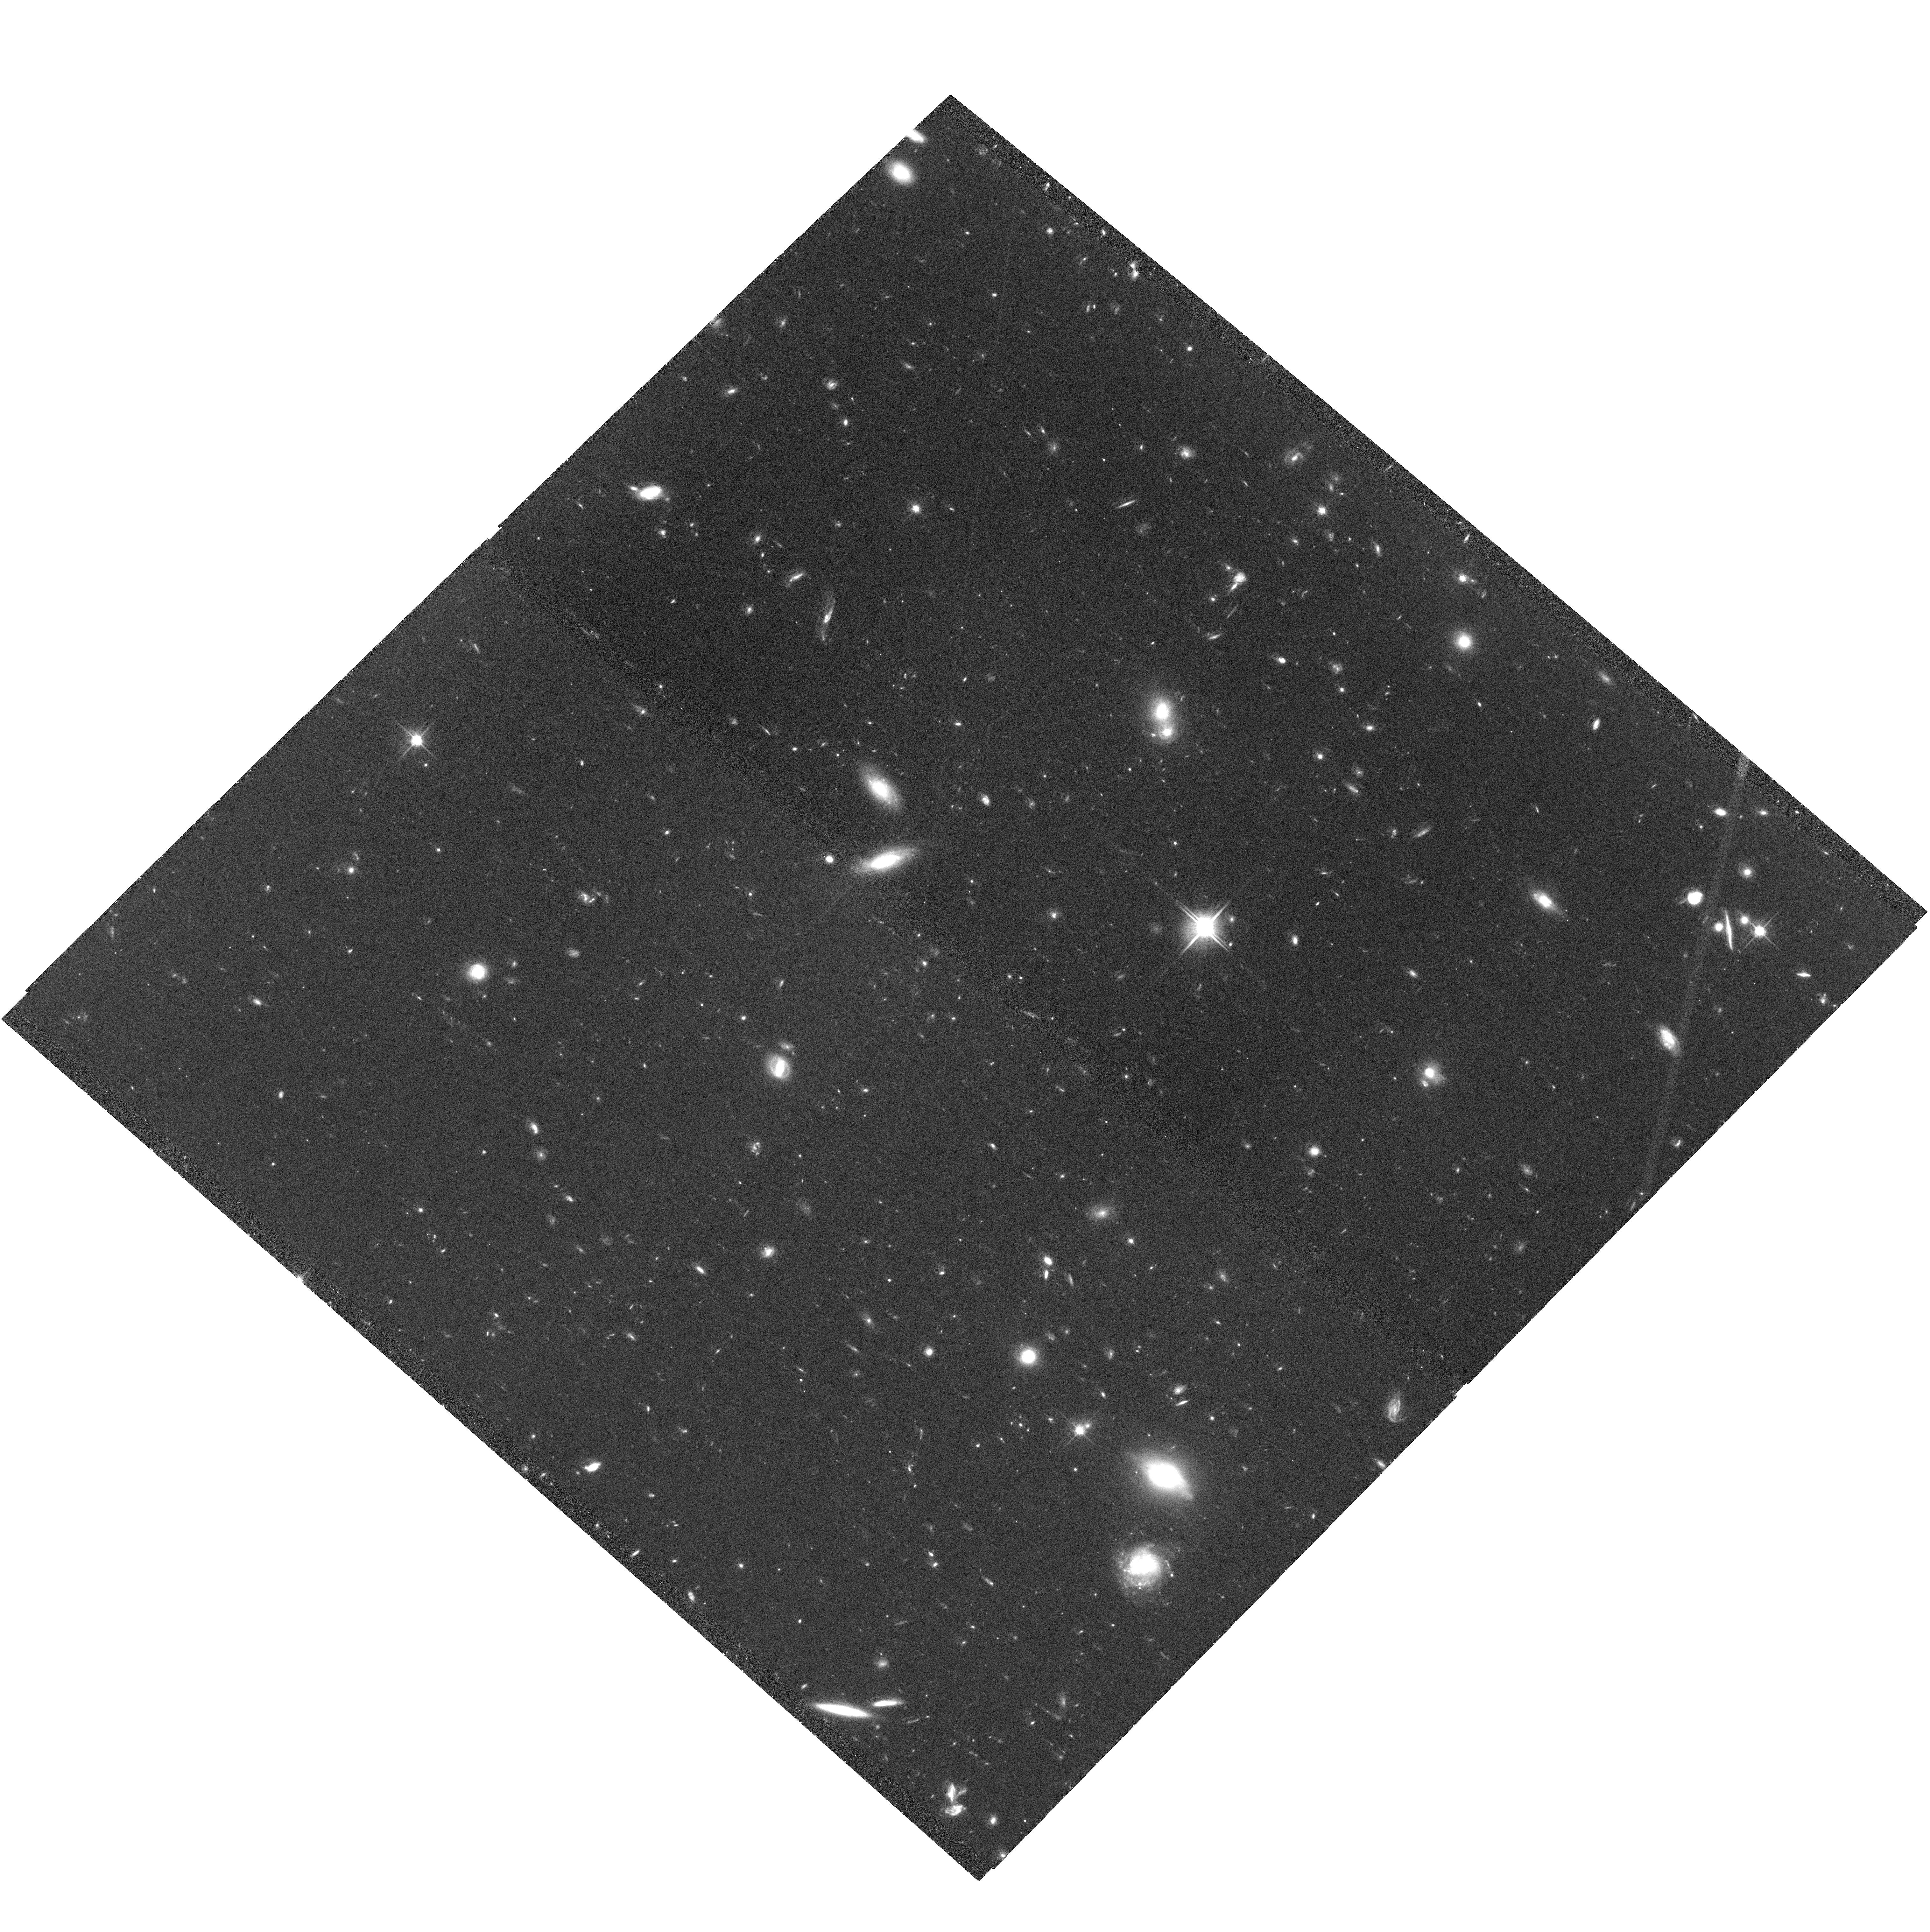
Target: GRB060206
Instrument: ACS/WFC
Filter: F814W
Exposure: 2.7 h
Observation ID: hst_10817_05_acs_wfc_f814w_j9p905

Unveiling Starburst Morphology of Distant Damped Ly-alpha Galaxies Hosting Gamma-Ray Bursts (PI: Chen, Hsiao-Wen)

The damped Lya systems (DLAs), `clouds' with high columns of neutral hydrogen, dominate the neutral gas mass at z>2 and are believed to be the building blocks of galaxies like the Milky Way. At present, high resolution spectroscopy of the DLAs provide the only detailed study of the ISM of young galaxies during early epochs. Yet by the very nature of their discovery - along bright quasar sightlines - direct imaging of the stellar counterparts presents a major obstacle. The use of gamma-ray bursts (GRBs) presents a novel new alternative: GRB afterglows are temporarily as bright as quasars, allowing for high-quality spectroscopy to identify and study new DLAs out to redshifts comparable to those probed by quasars. Afterglows then disappear after a few weeks, affording a direct and unimpeded view of the faint DLAs free from a glaring background source. Through an extensive ground-based program in 2005, we have now obtained early-time high-resolution echelle spectra of several NASA/Swift GRB afterglows. These data reveal that nearly all GRB host galaxies produce a DLA feature. Furthermore, the associated metal absorption lines indicate an ISM environment around the GRB progenitors --- extremely dense gas and warm temperature --- that has never been seen beyond the local universe. We request ACS late-time imaging of fields surrounding nine GRBs, all of which exhibit a strong DLA signature or strong metal absorption lines that indicate a DLA at the redshift of the host. In concert with our afterglow absorption line studies and stellar properties of both the GRB host galaxies and galaxies that give rise to strong intervening absorbers, these proposed observations will provide an unprecedented glimpse into the nature of DLAs beyong redshift of unity. As a complete sample, this study will provide robust measurements of the morphology and luminosity of DLA galaxies in a manner inaccessible to QSO lines of sight.